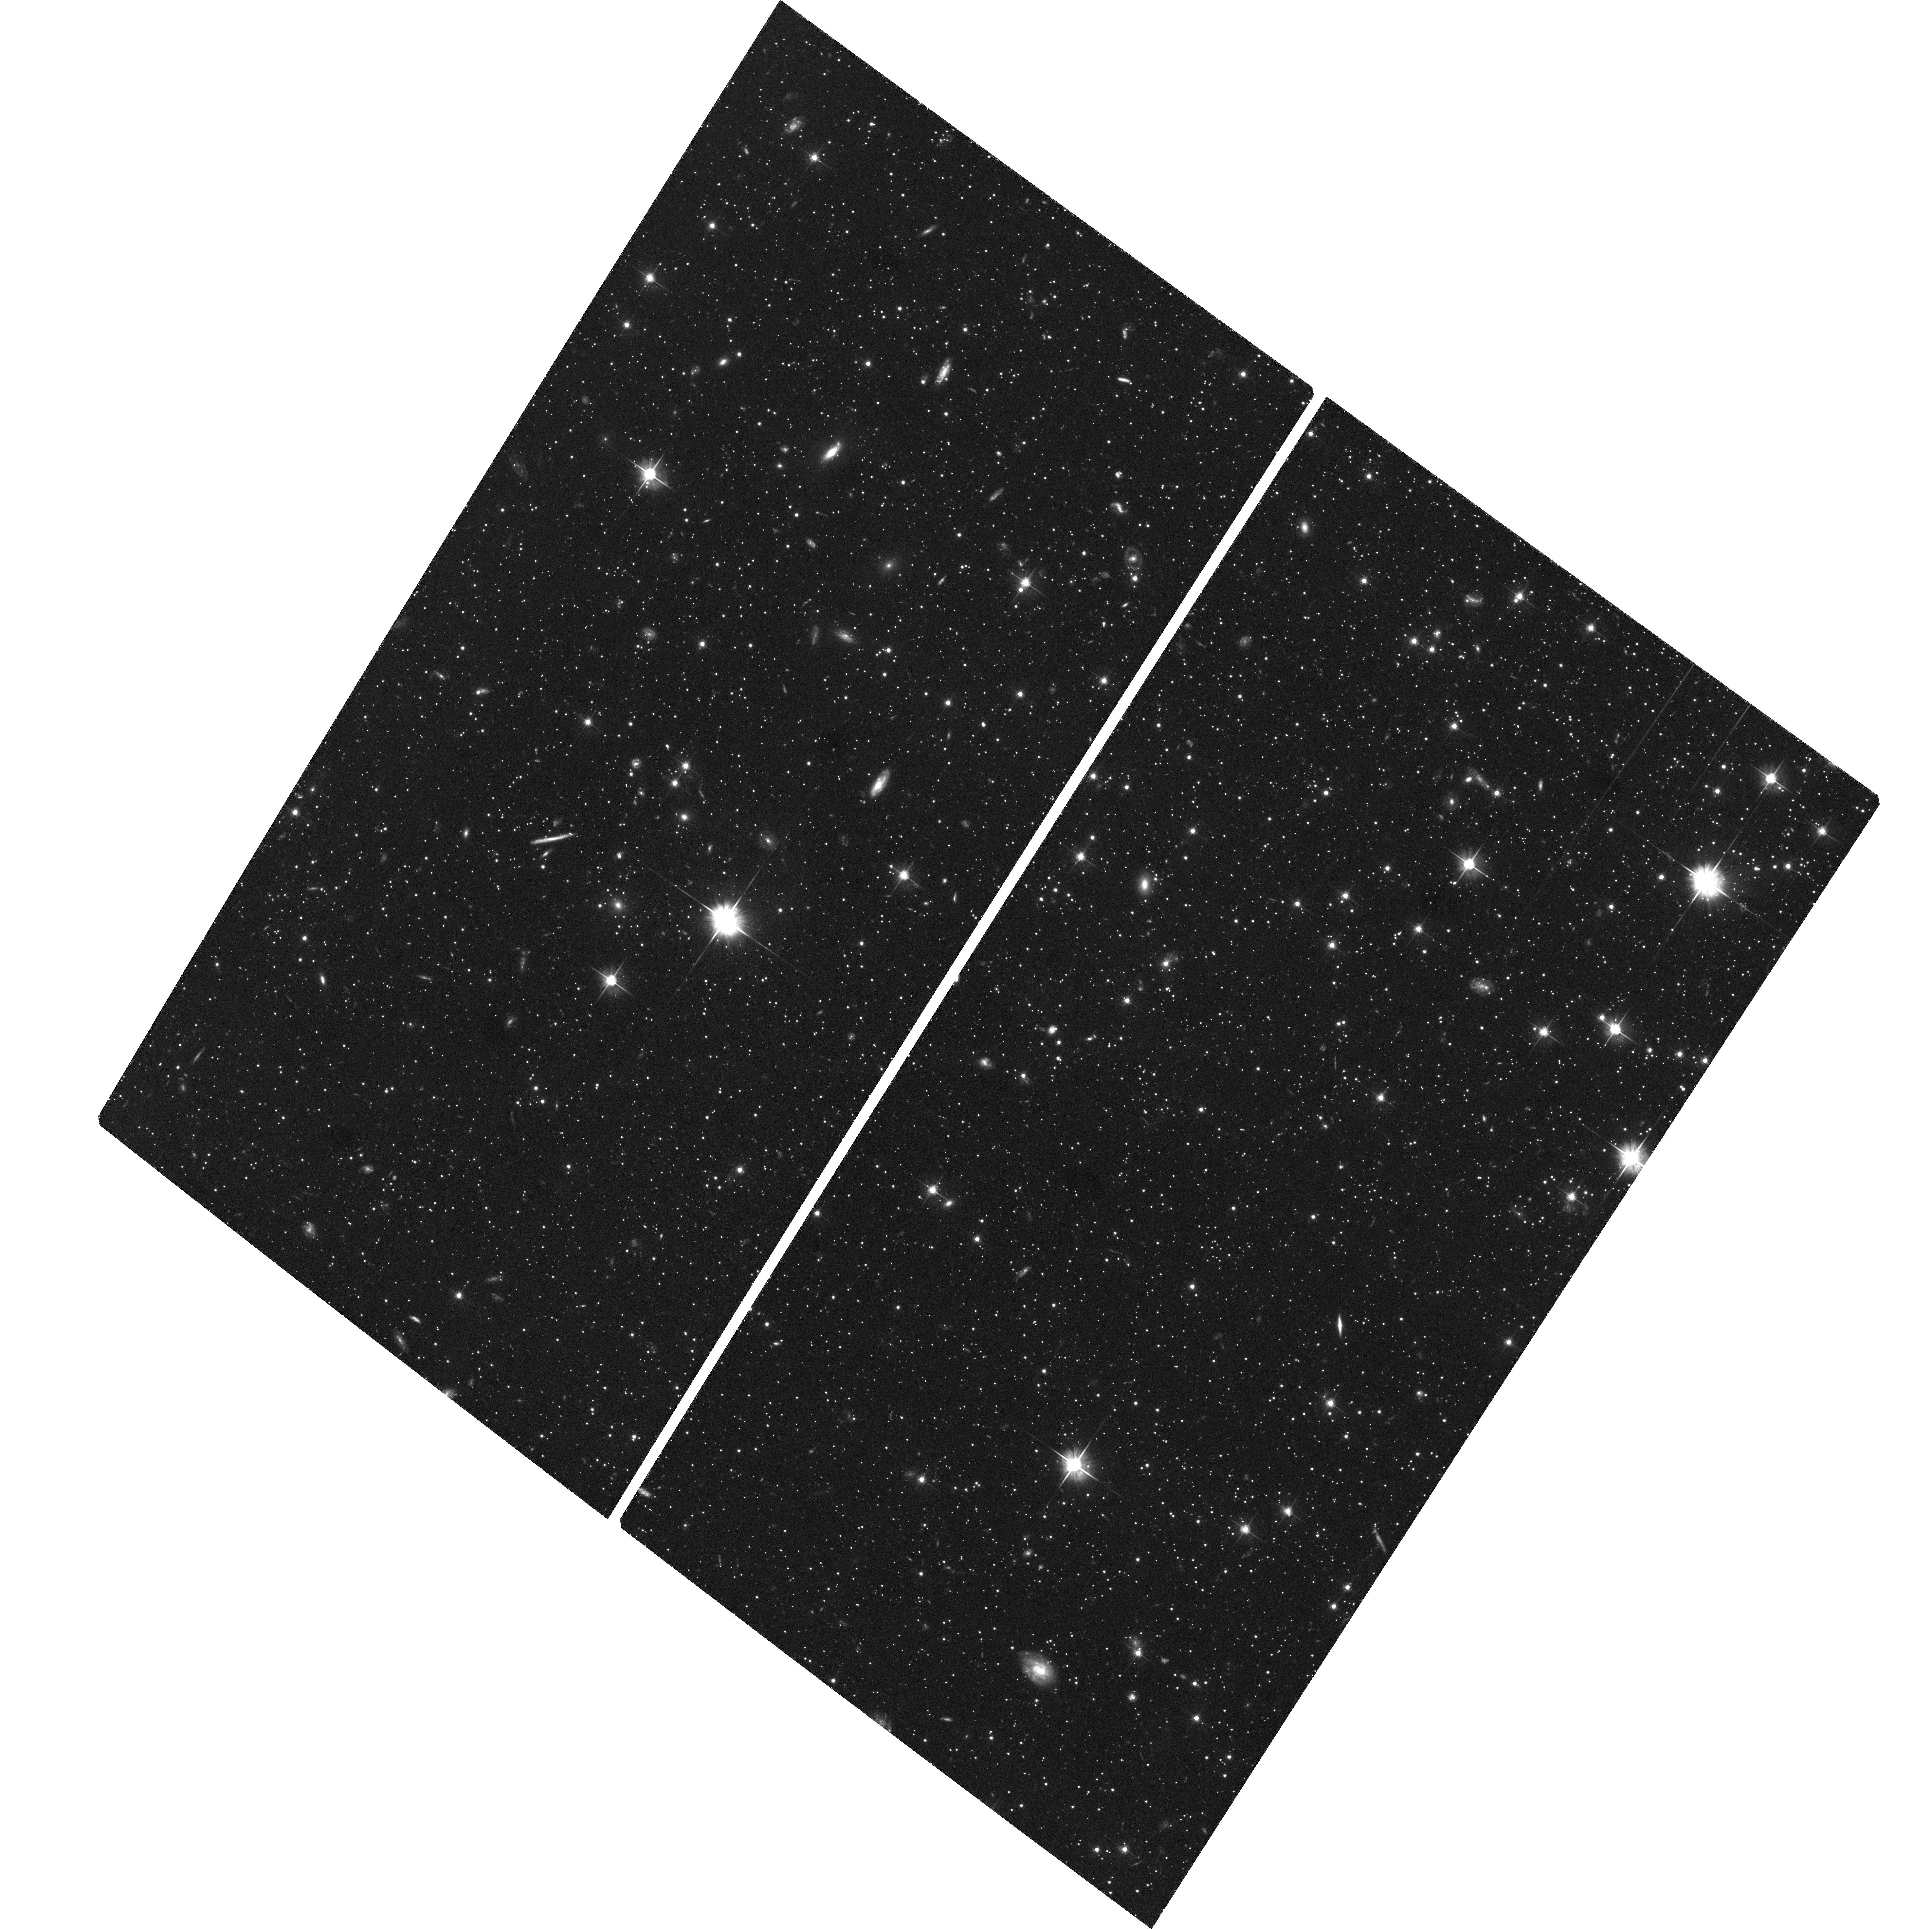
Target: DRA-QSO-J1720+5755
Instrument: ACS/WFC
Filter: F606W
Exposure: 2.3 h
Observation ID: hst_10229_04_acs_wfc_f606w_j93404

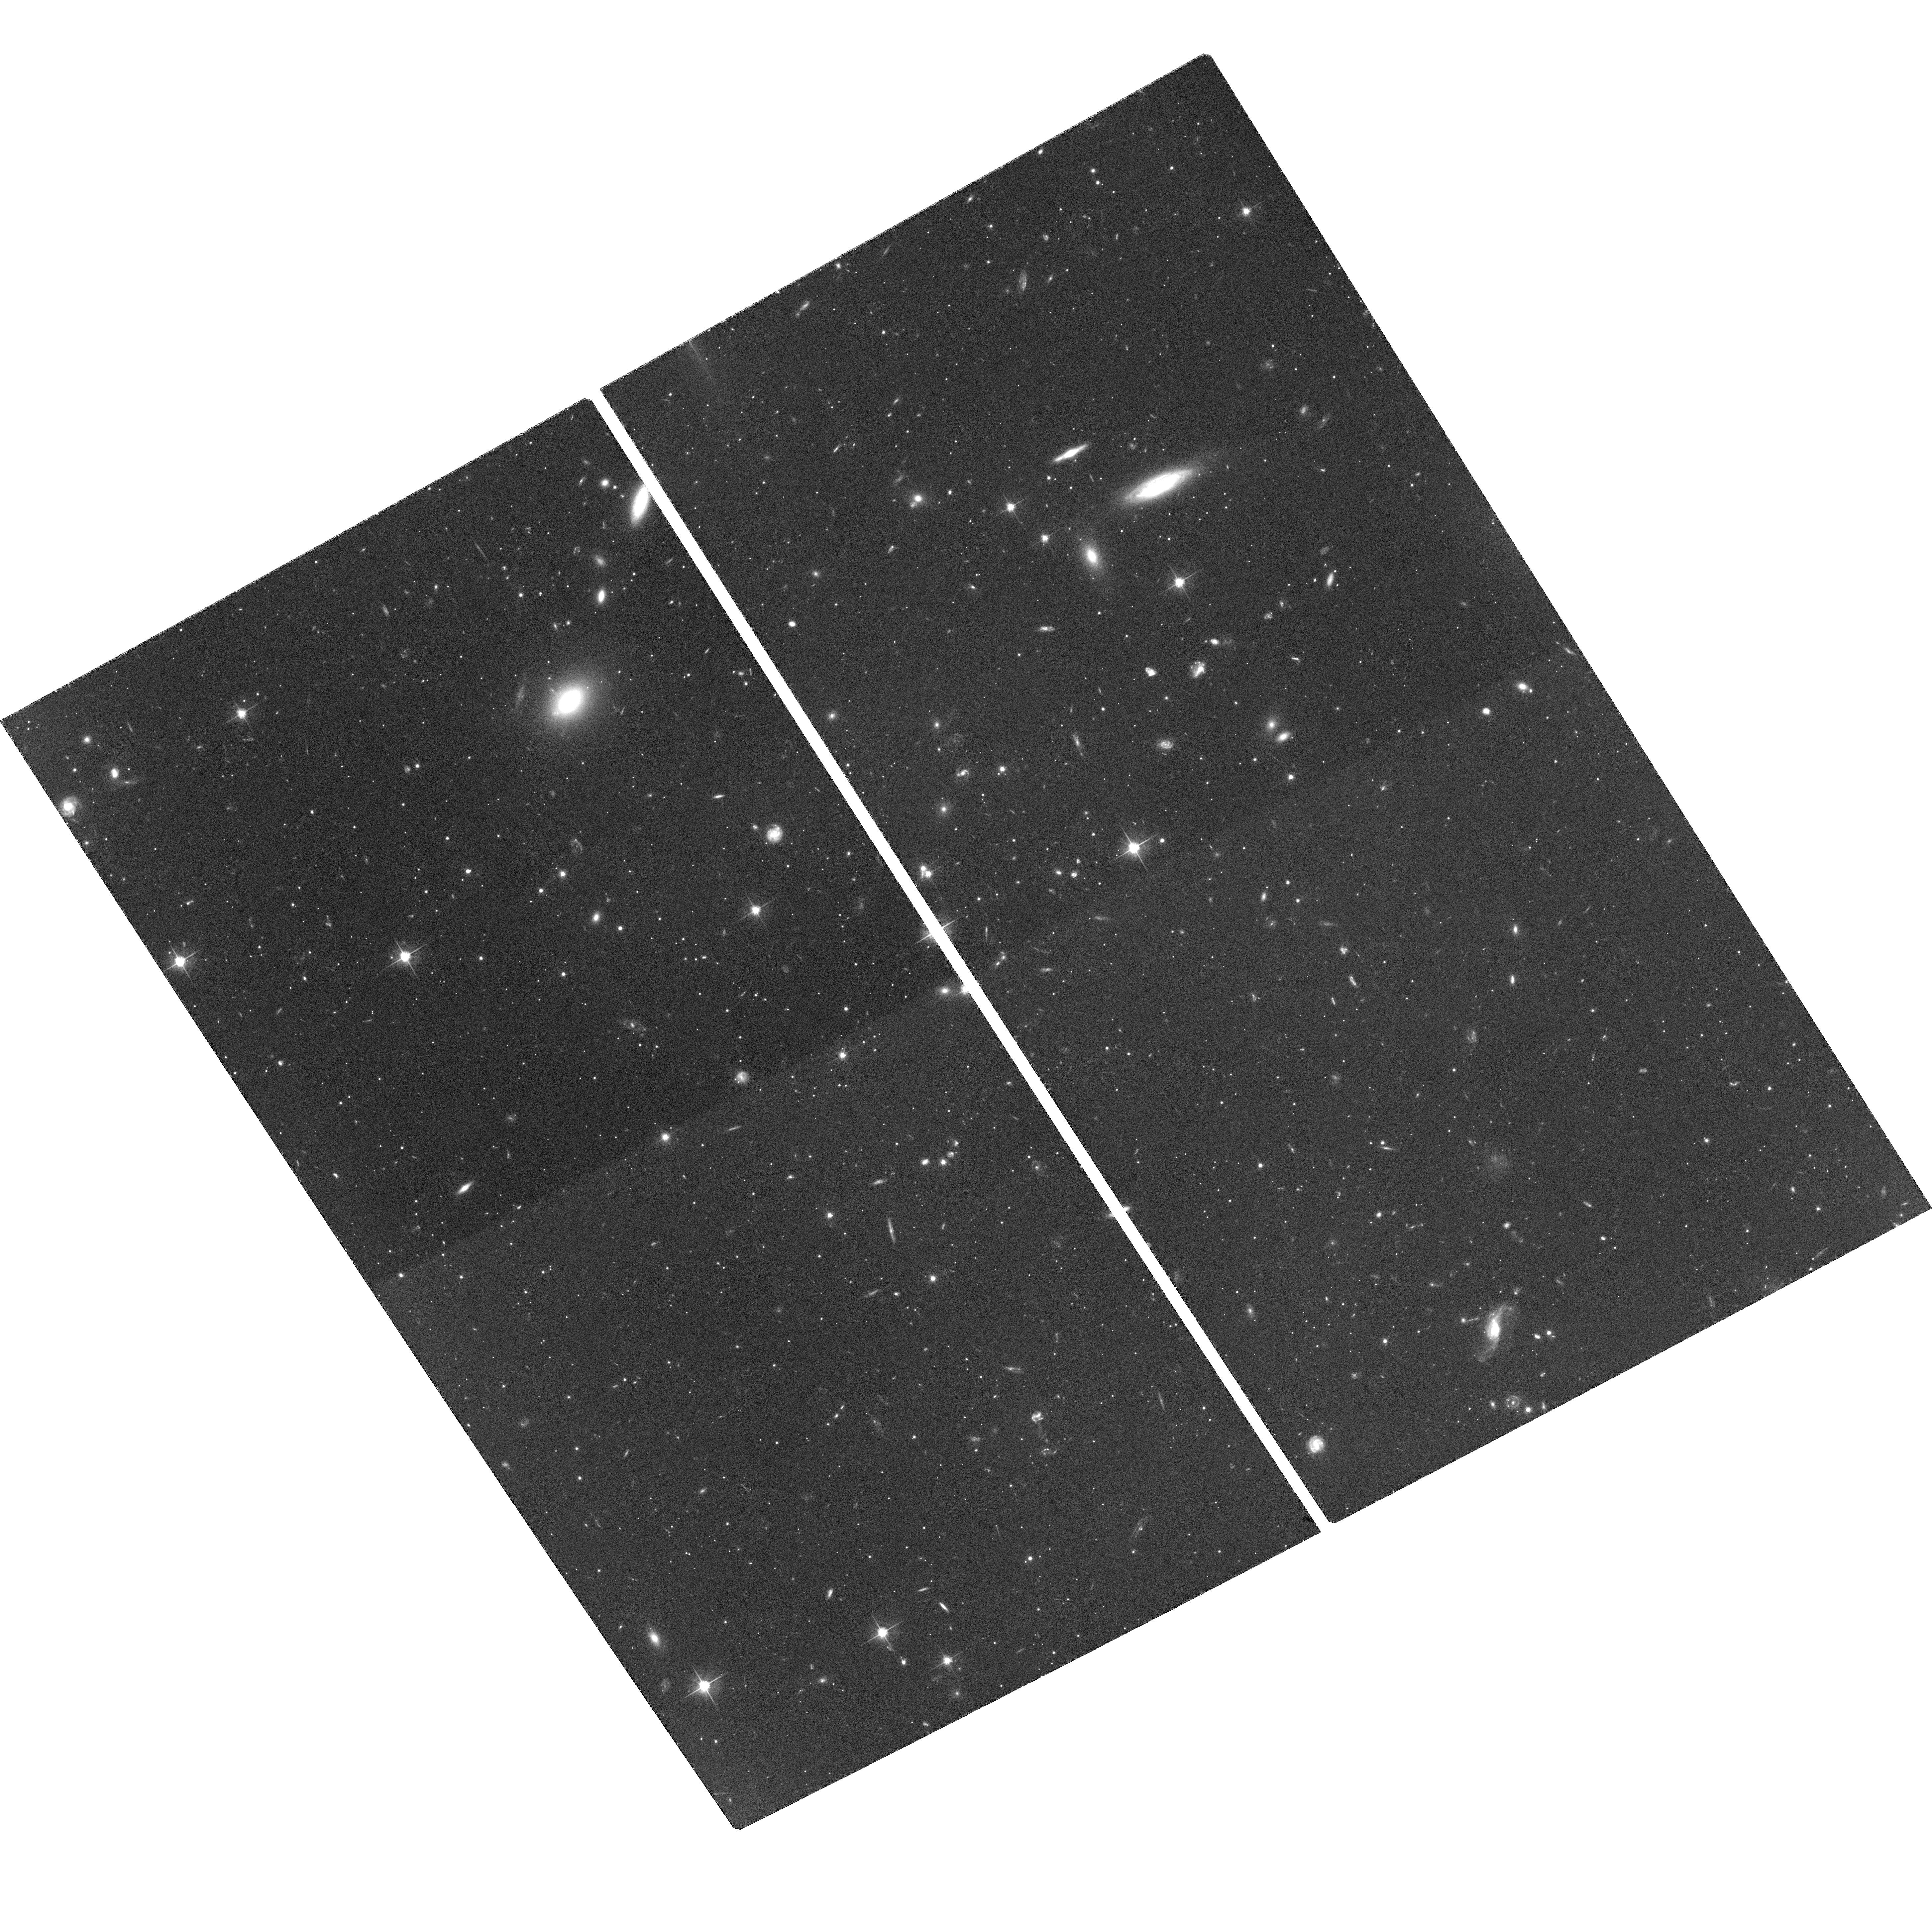
Target: SEX-QSO-J1012-0130
Instrument: ACS/WFC
Filter: F606W
Exposure: 1.7 h
Observation ID: hst_10229_01_acs_wfc_f606w_j93401

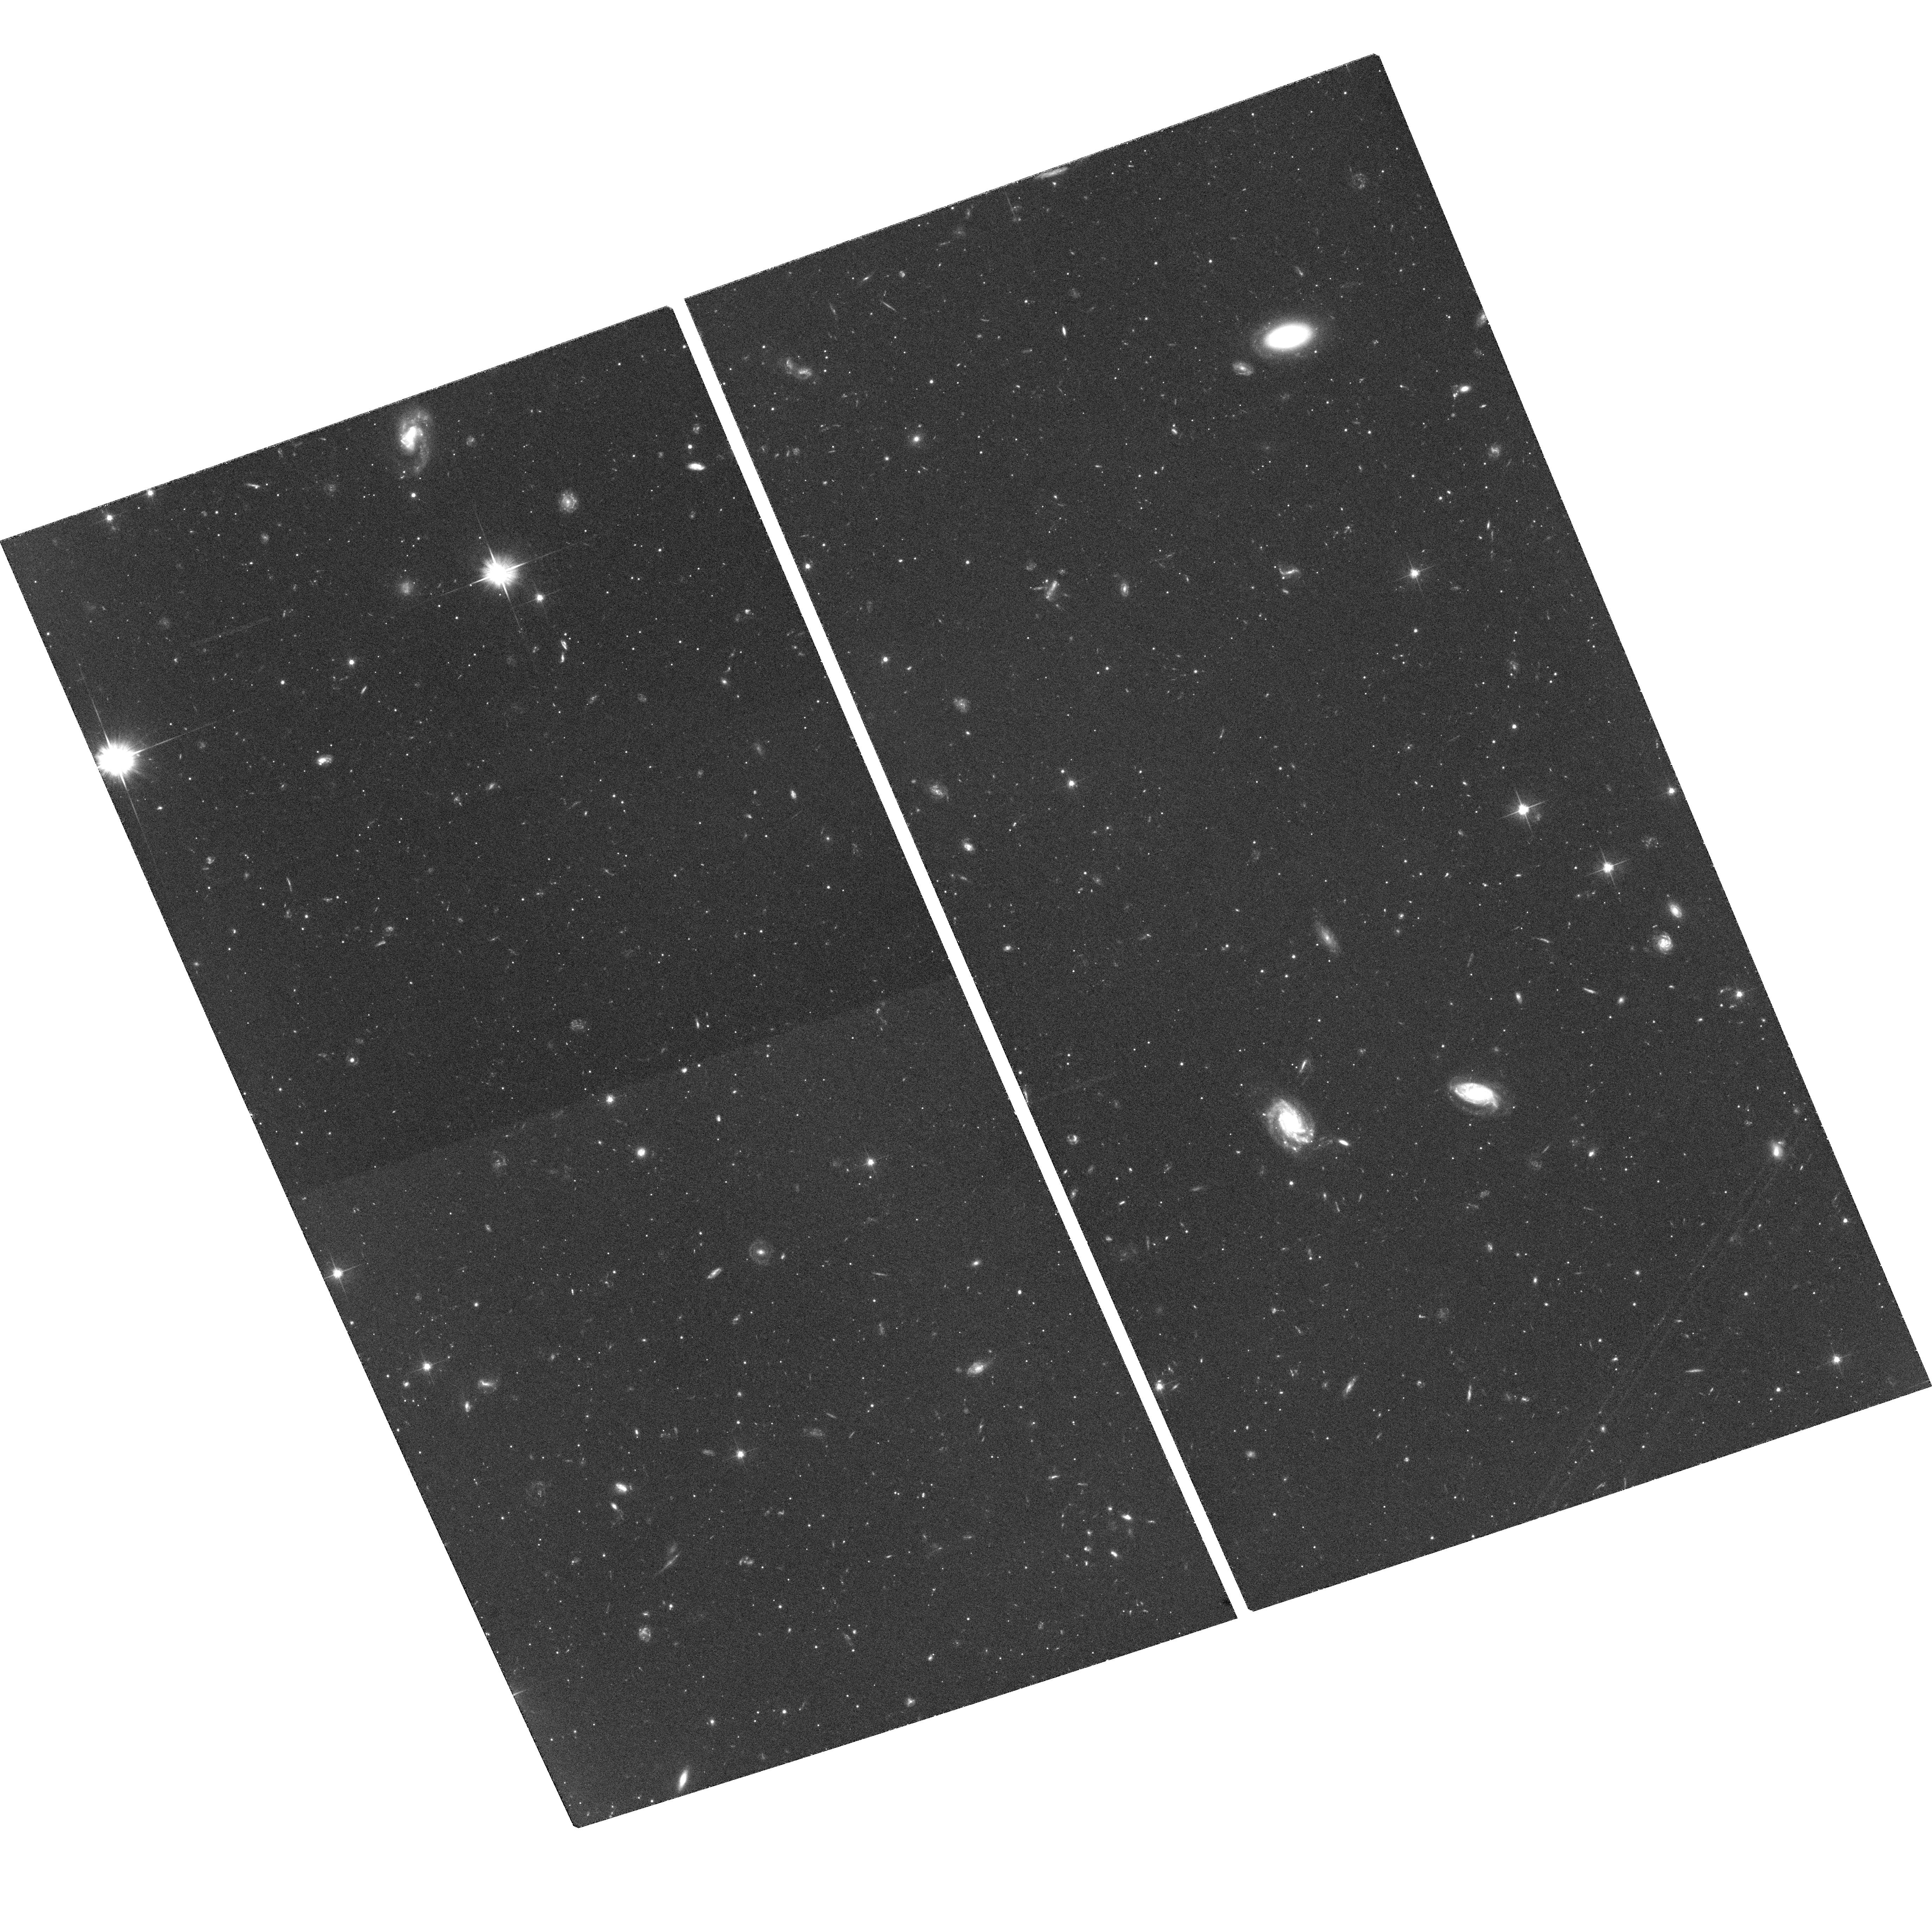
Target: SEX-QSO-J1013-0143
Instrument: ACS/WFC
Filter: F606W
Exposure: 1.9 h
Observation ID: hst_10229_02_acs_wfc_f606w_j93402

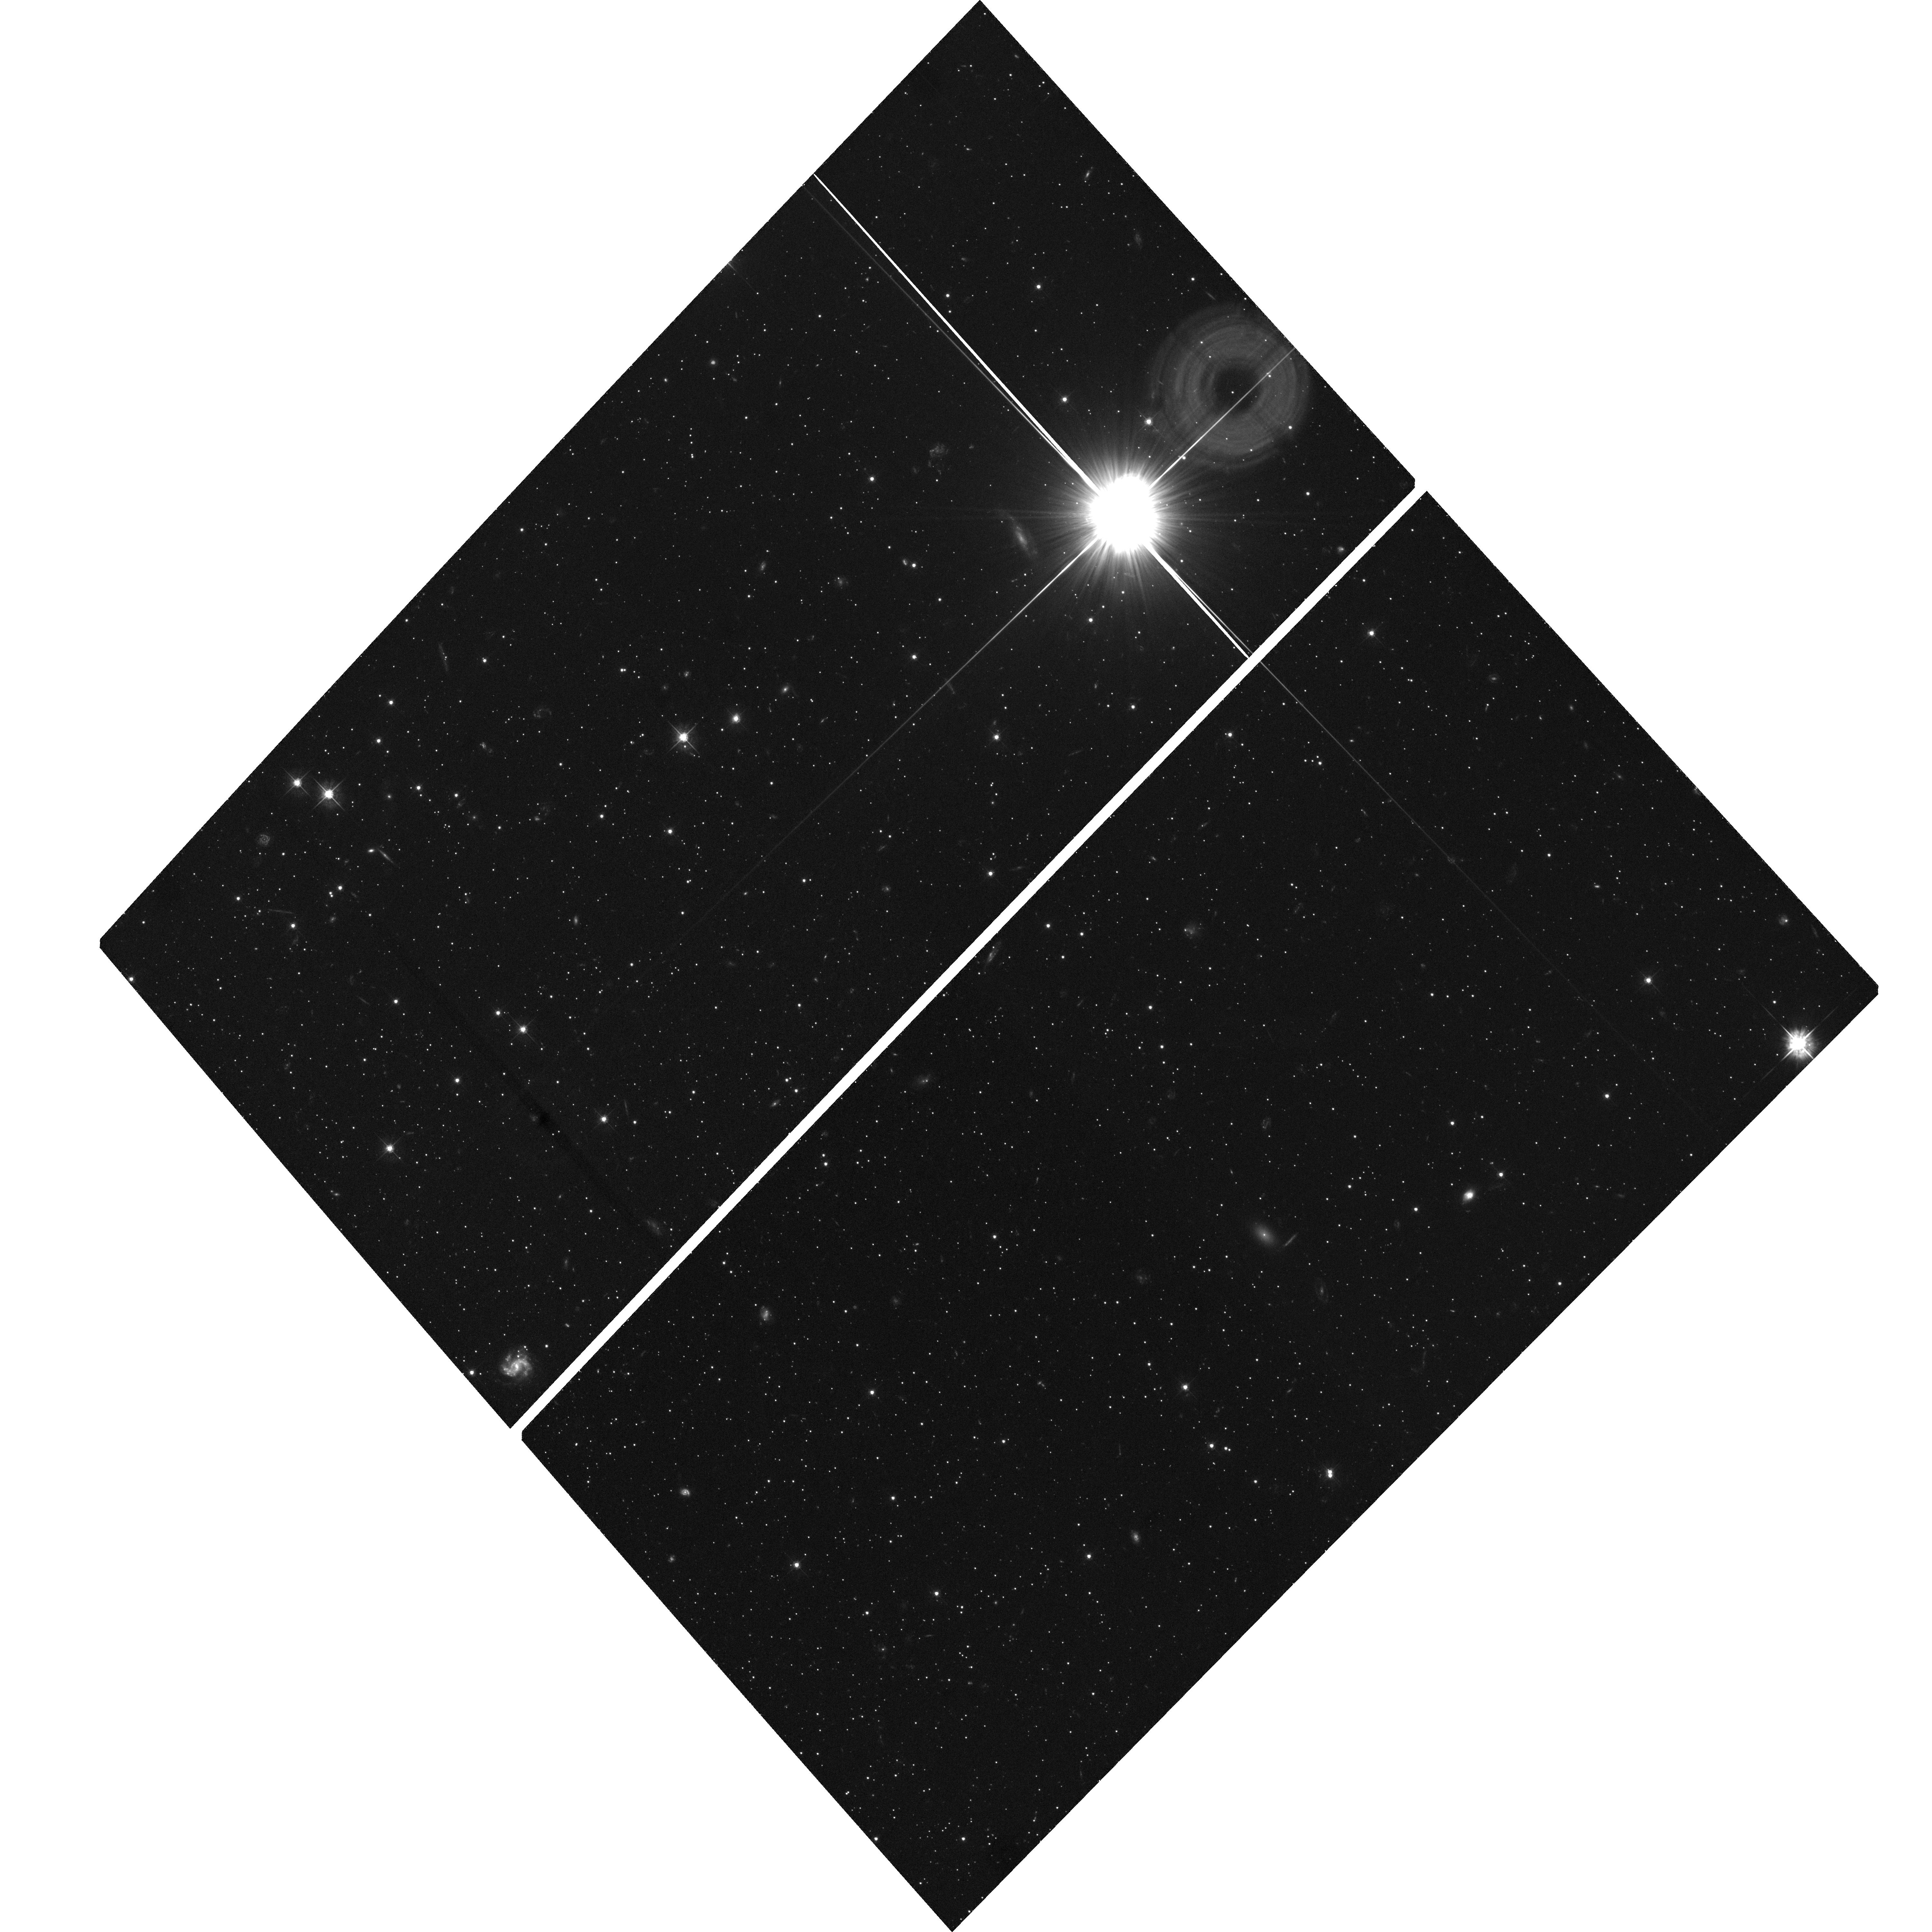
Target: DRA-QSO-J1719+5758
Instrument: ACS/WFC
Filter: F555W
Exposure: 2.3 h
Observation ID: hst_10229_05_acs_wfc_f555w_j93405

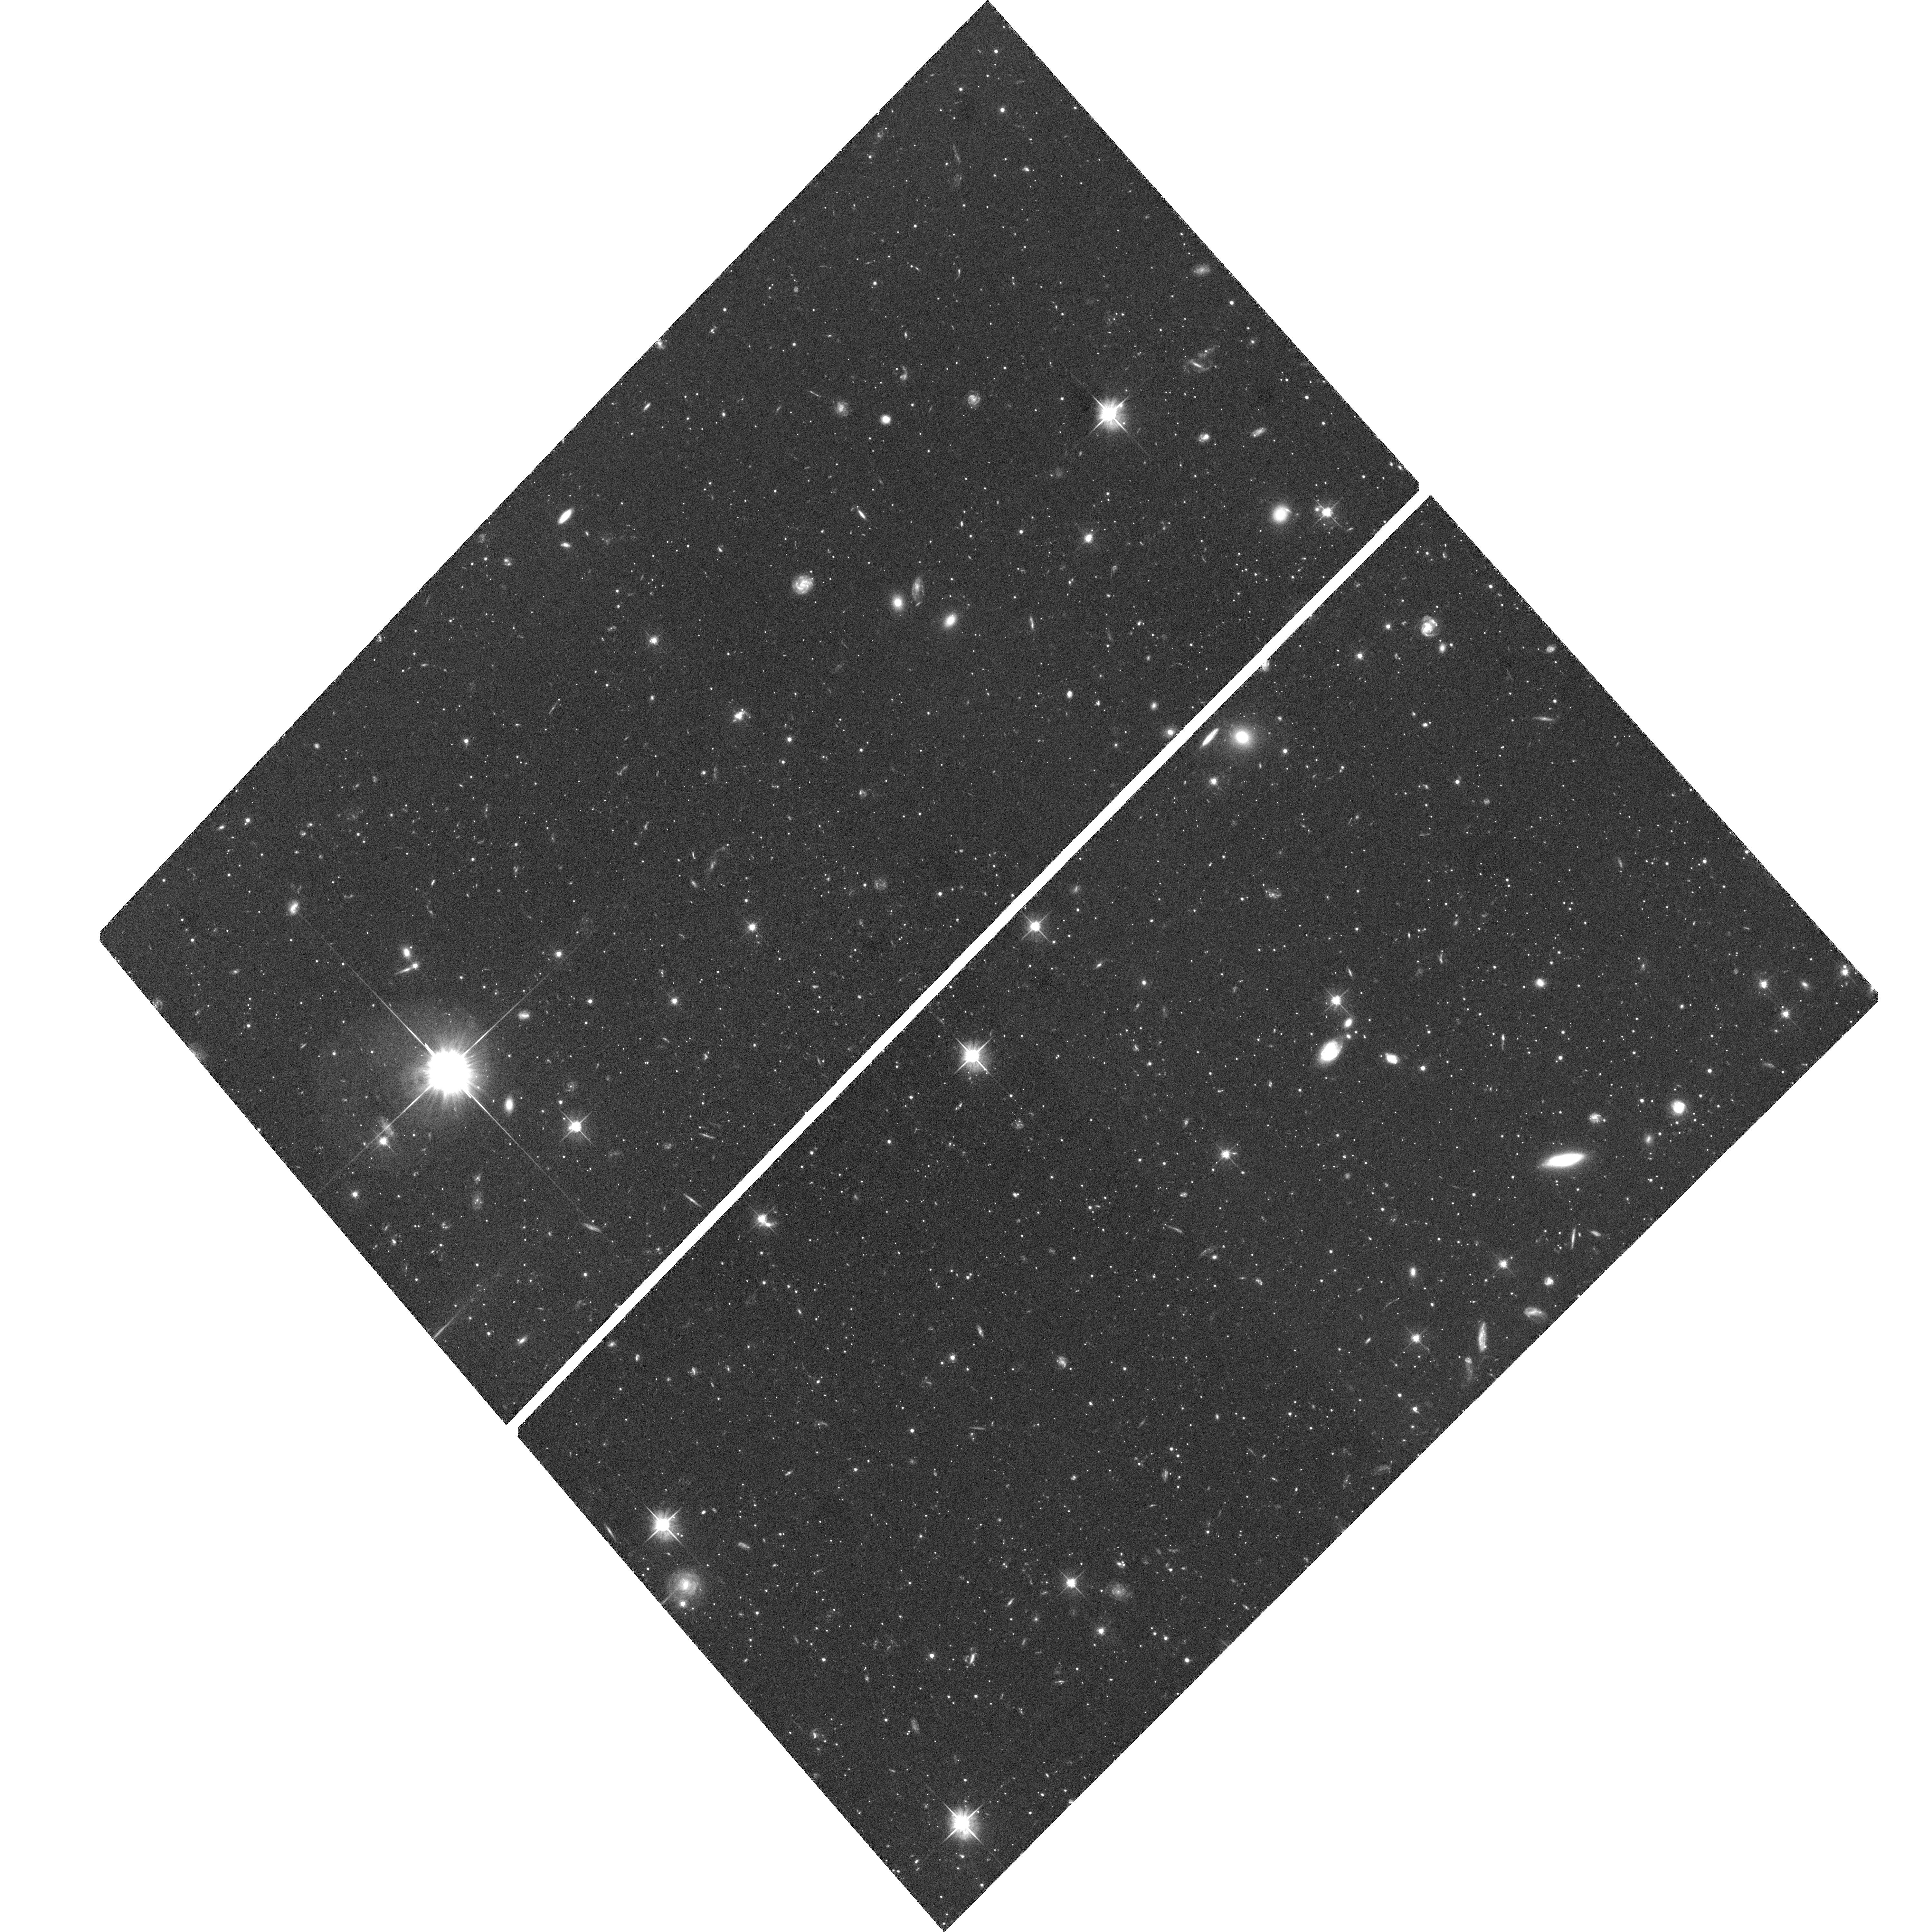
Target: DRA-QSO-J1721+5758
Instrument: ACS/WFC
Filter: F606W
Exposure: 2.3 h
Observation ID: hst_10229_03_acs_wfc_f606w_j93403

Space Motions for the Draco and Sextans Dwarf Spheroidal Galaxies (PI: Piatek, Slawomir Stanislaw)

We will use the powerful astrometric capabilities of HST to measure proper motions for the Draco and Sextans dwarf spheroidal galaxies that will yield tangential velocities accurate to about 30 km/s. These two galaxies are the last inside a galactocentric radius of 200~kpc without measured proper motions. Knowing their orbits is critical for our understanding of the low-luminosity satellites of the Milky Way. In particular they are critical for understanding why Ursa Minor has survived tidal disruption on its plunging orbit and how Carina formed a large intermediate-age stellar population despite its small mass.